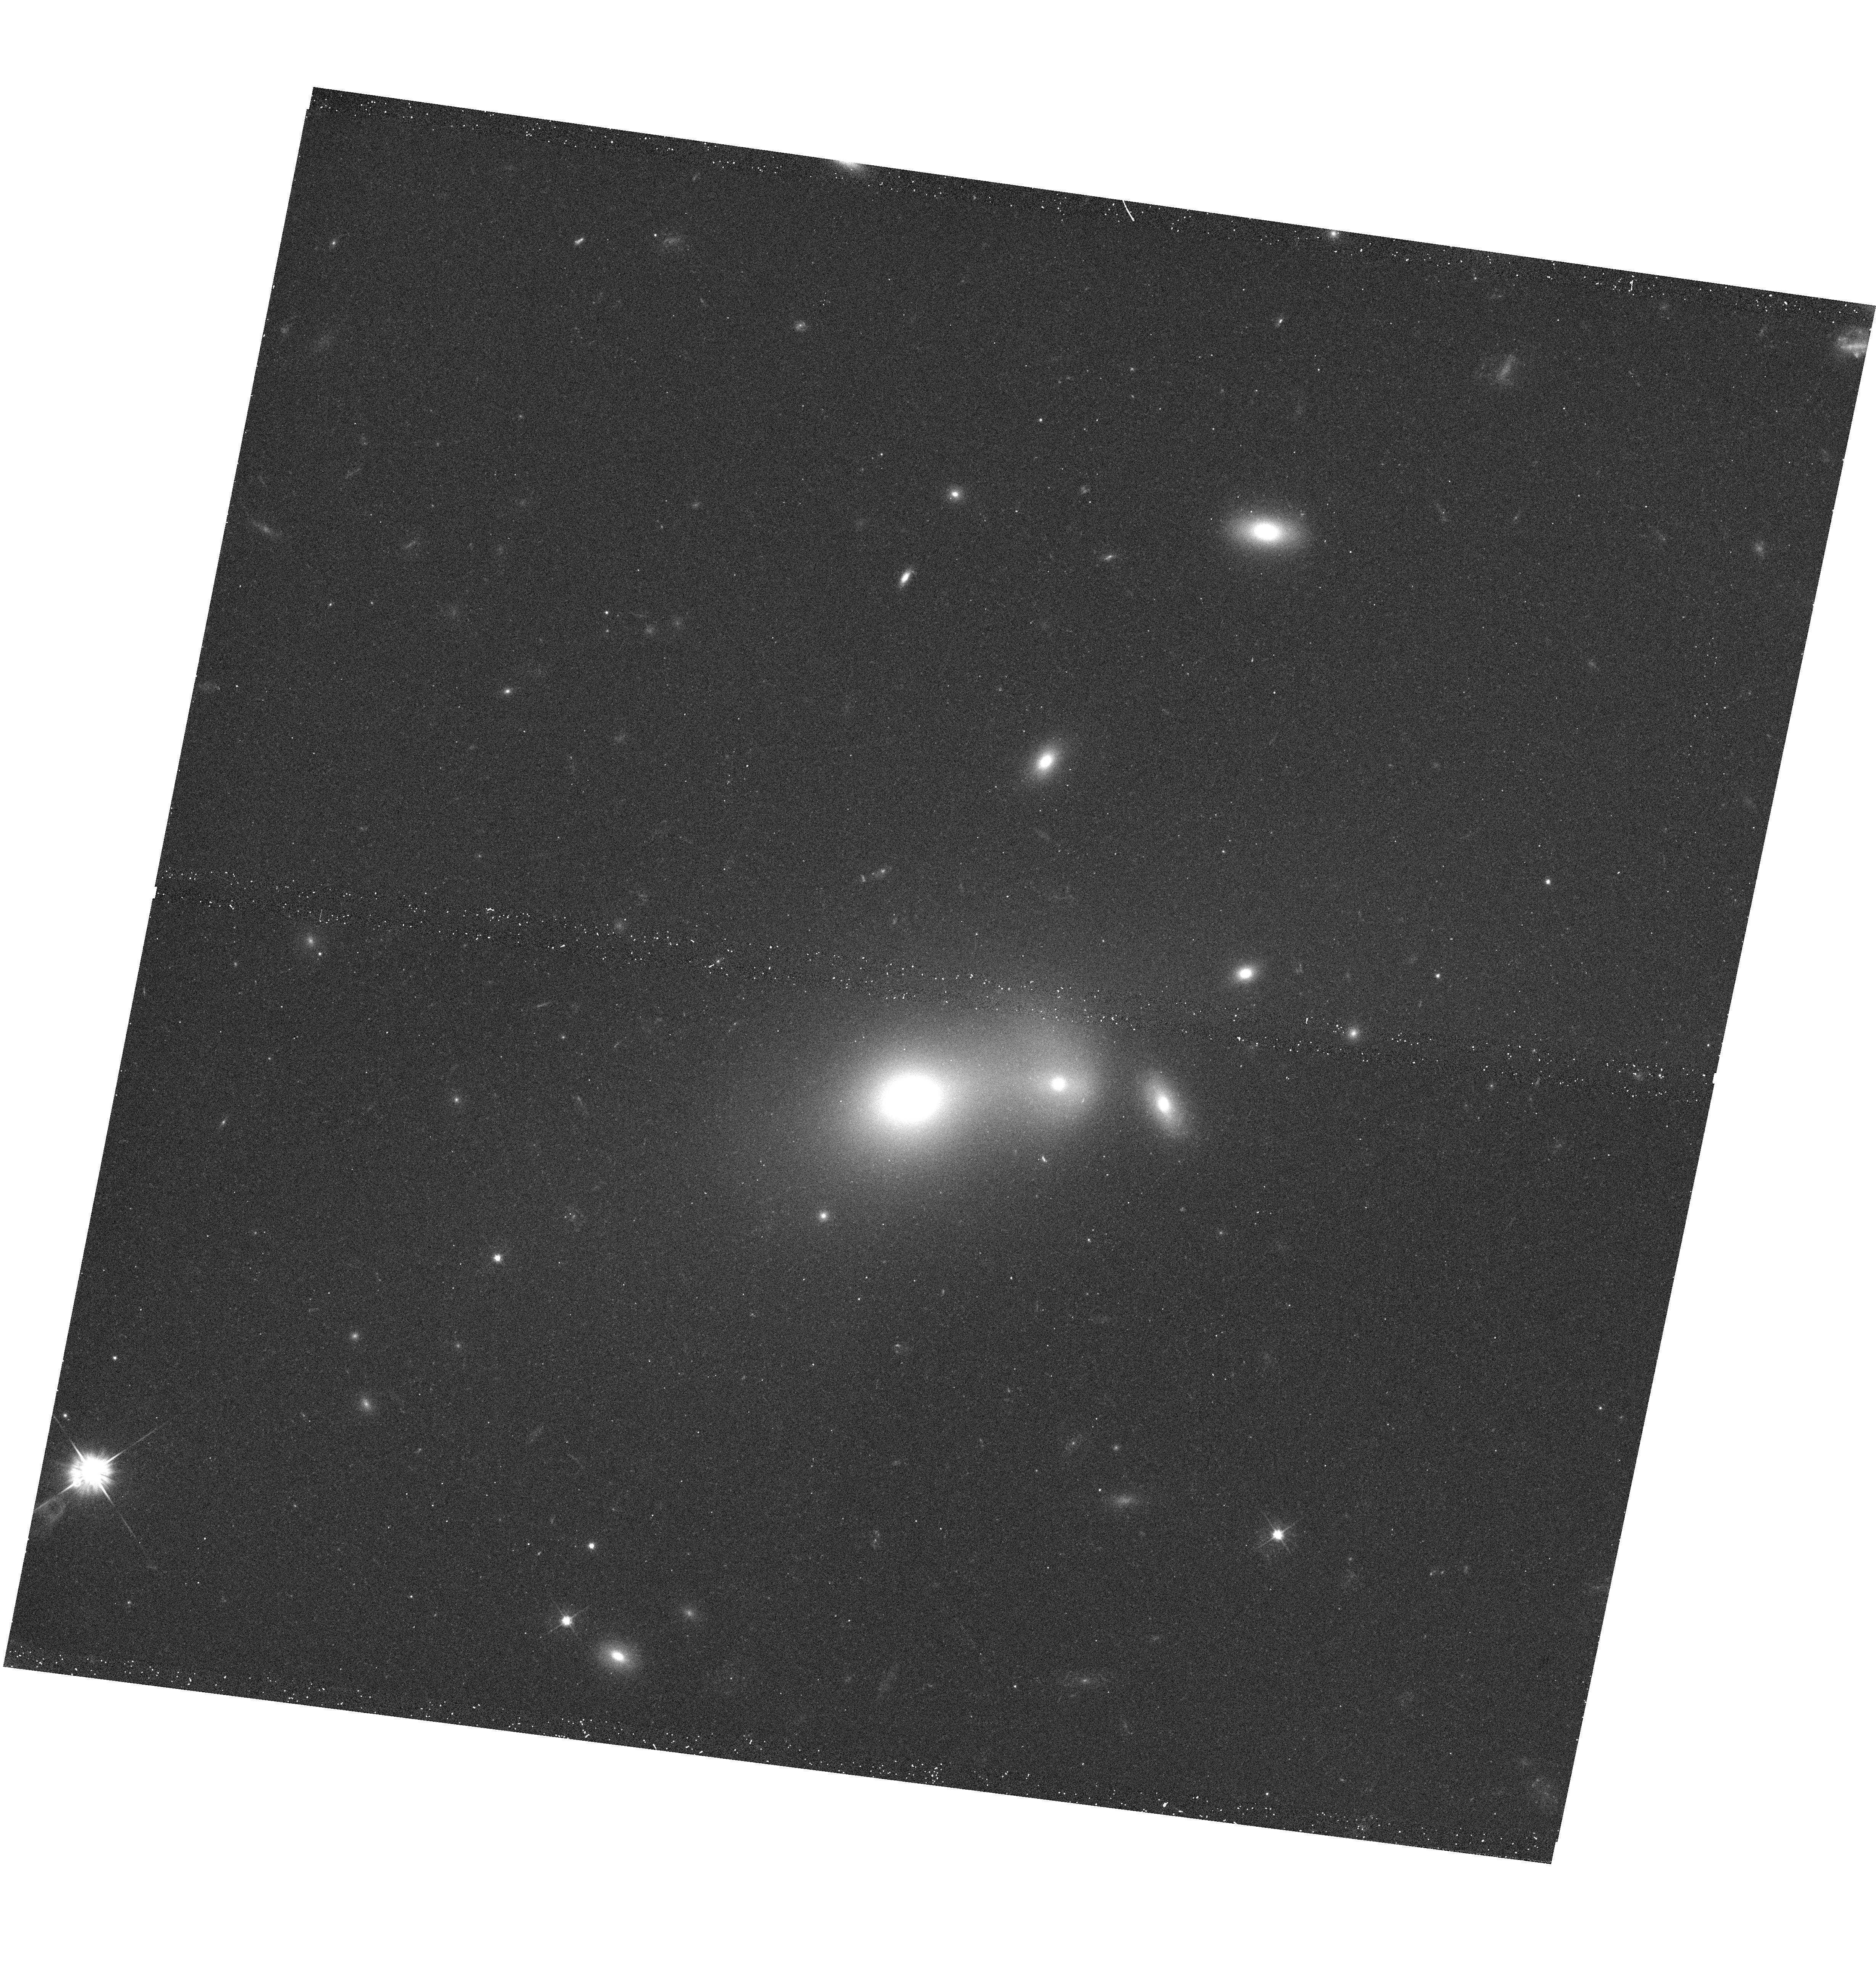
Target: PKS1227+119. Instrument: WFC3/UVIS. Filter: F555W. Exposure: 12 min. Observation ID: hst_11835_02_wfc3_uvis_f555w_ib8q02

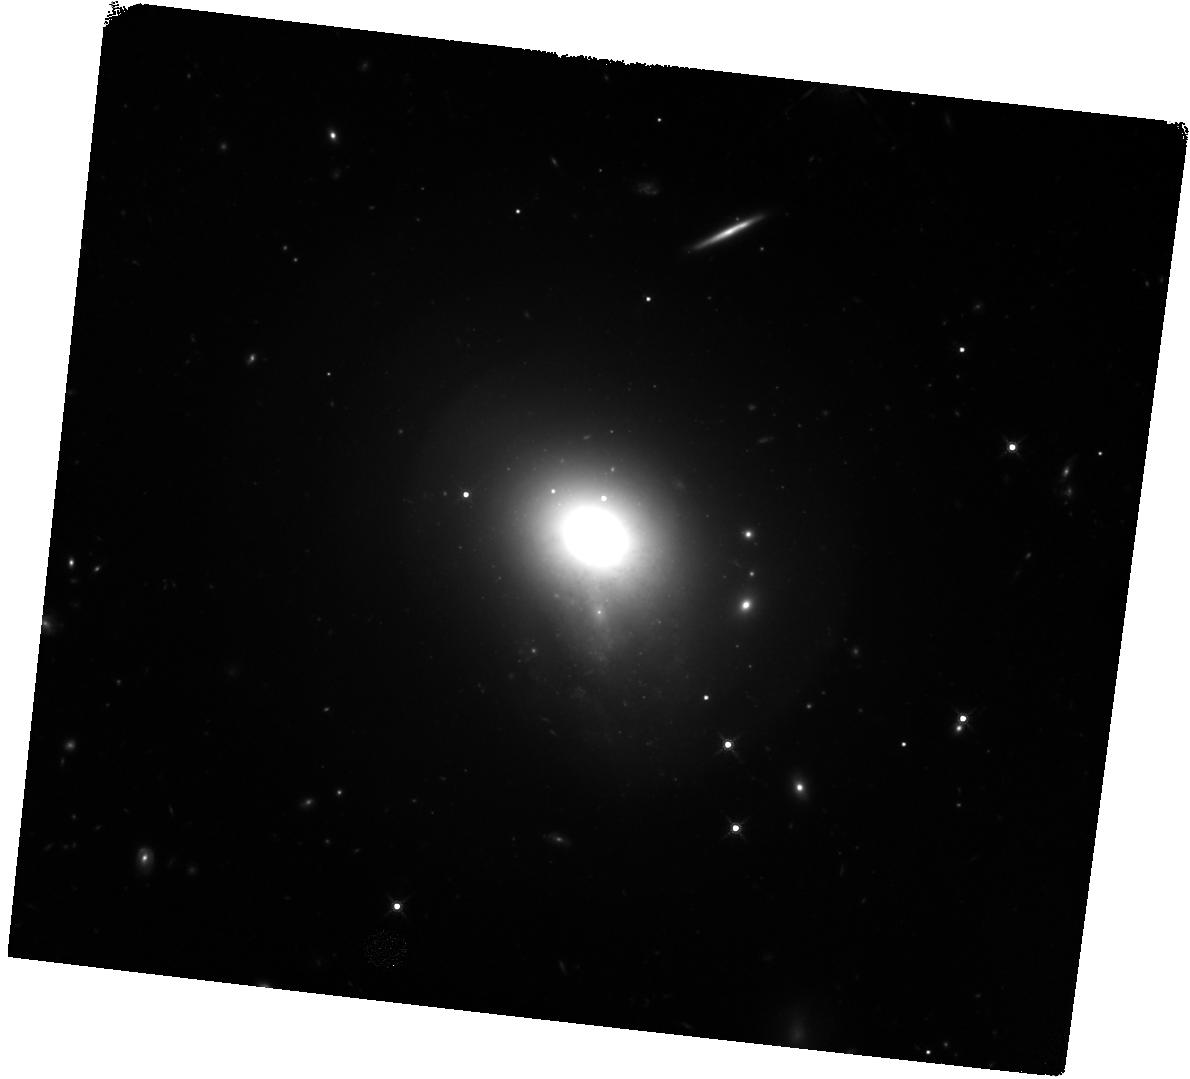
Target: DA240. Instrument: WFC3/IR. Filter: F160W. Exposure: 47 min. Observation ID: hst_11835_04_wfc3_ir_f160w_ib8q04

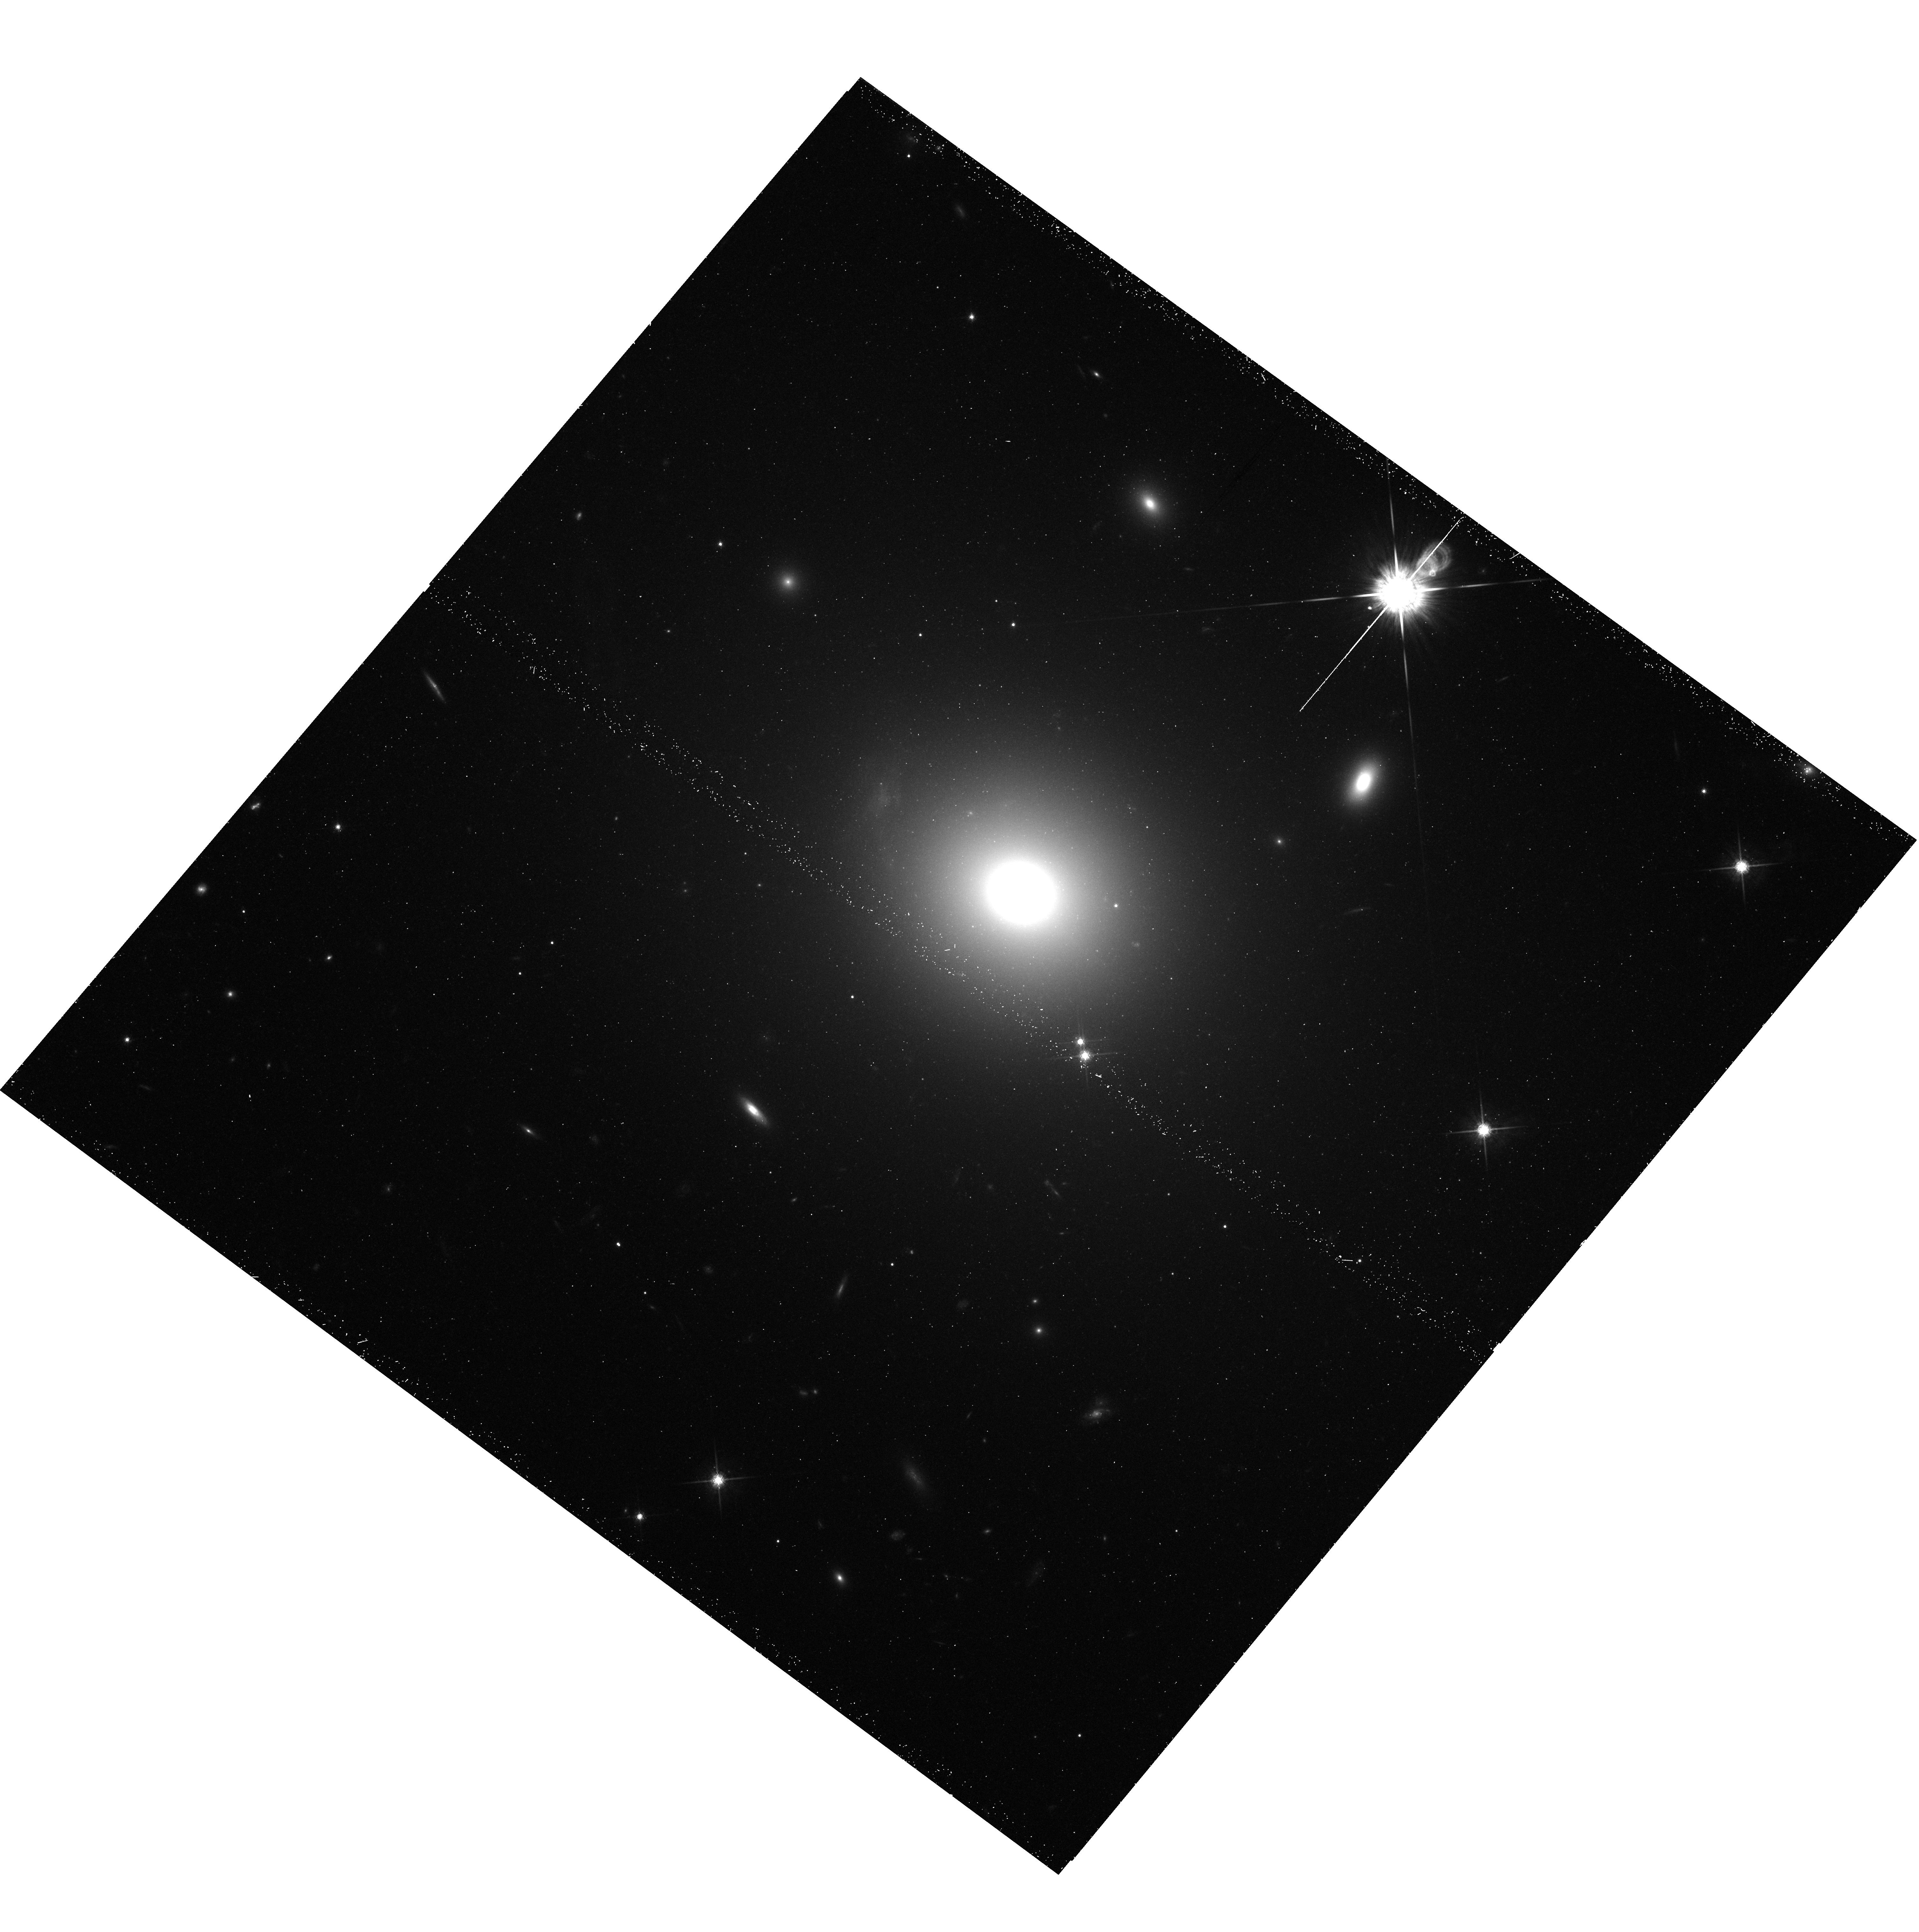
Target: NGC-7385. Instrument: WFC3/UVIS. Filter: F775W. Exposure: 27 min. Observation ID: hst_11835_01_wfc3_uvis_f775w_ib8q01

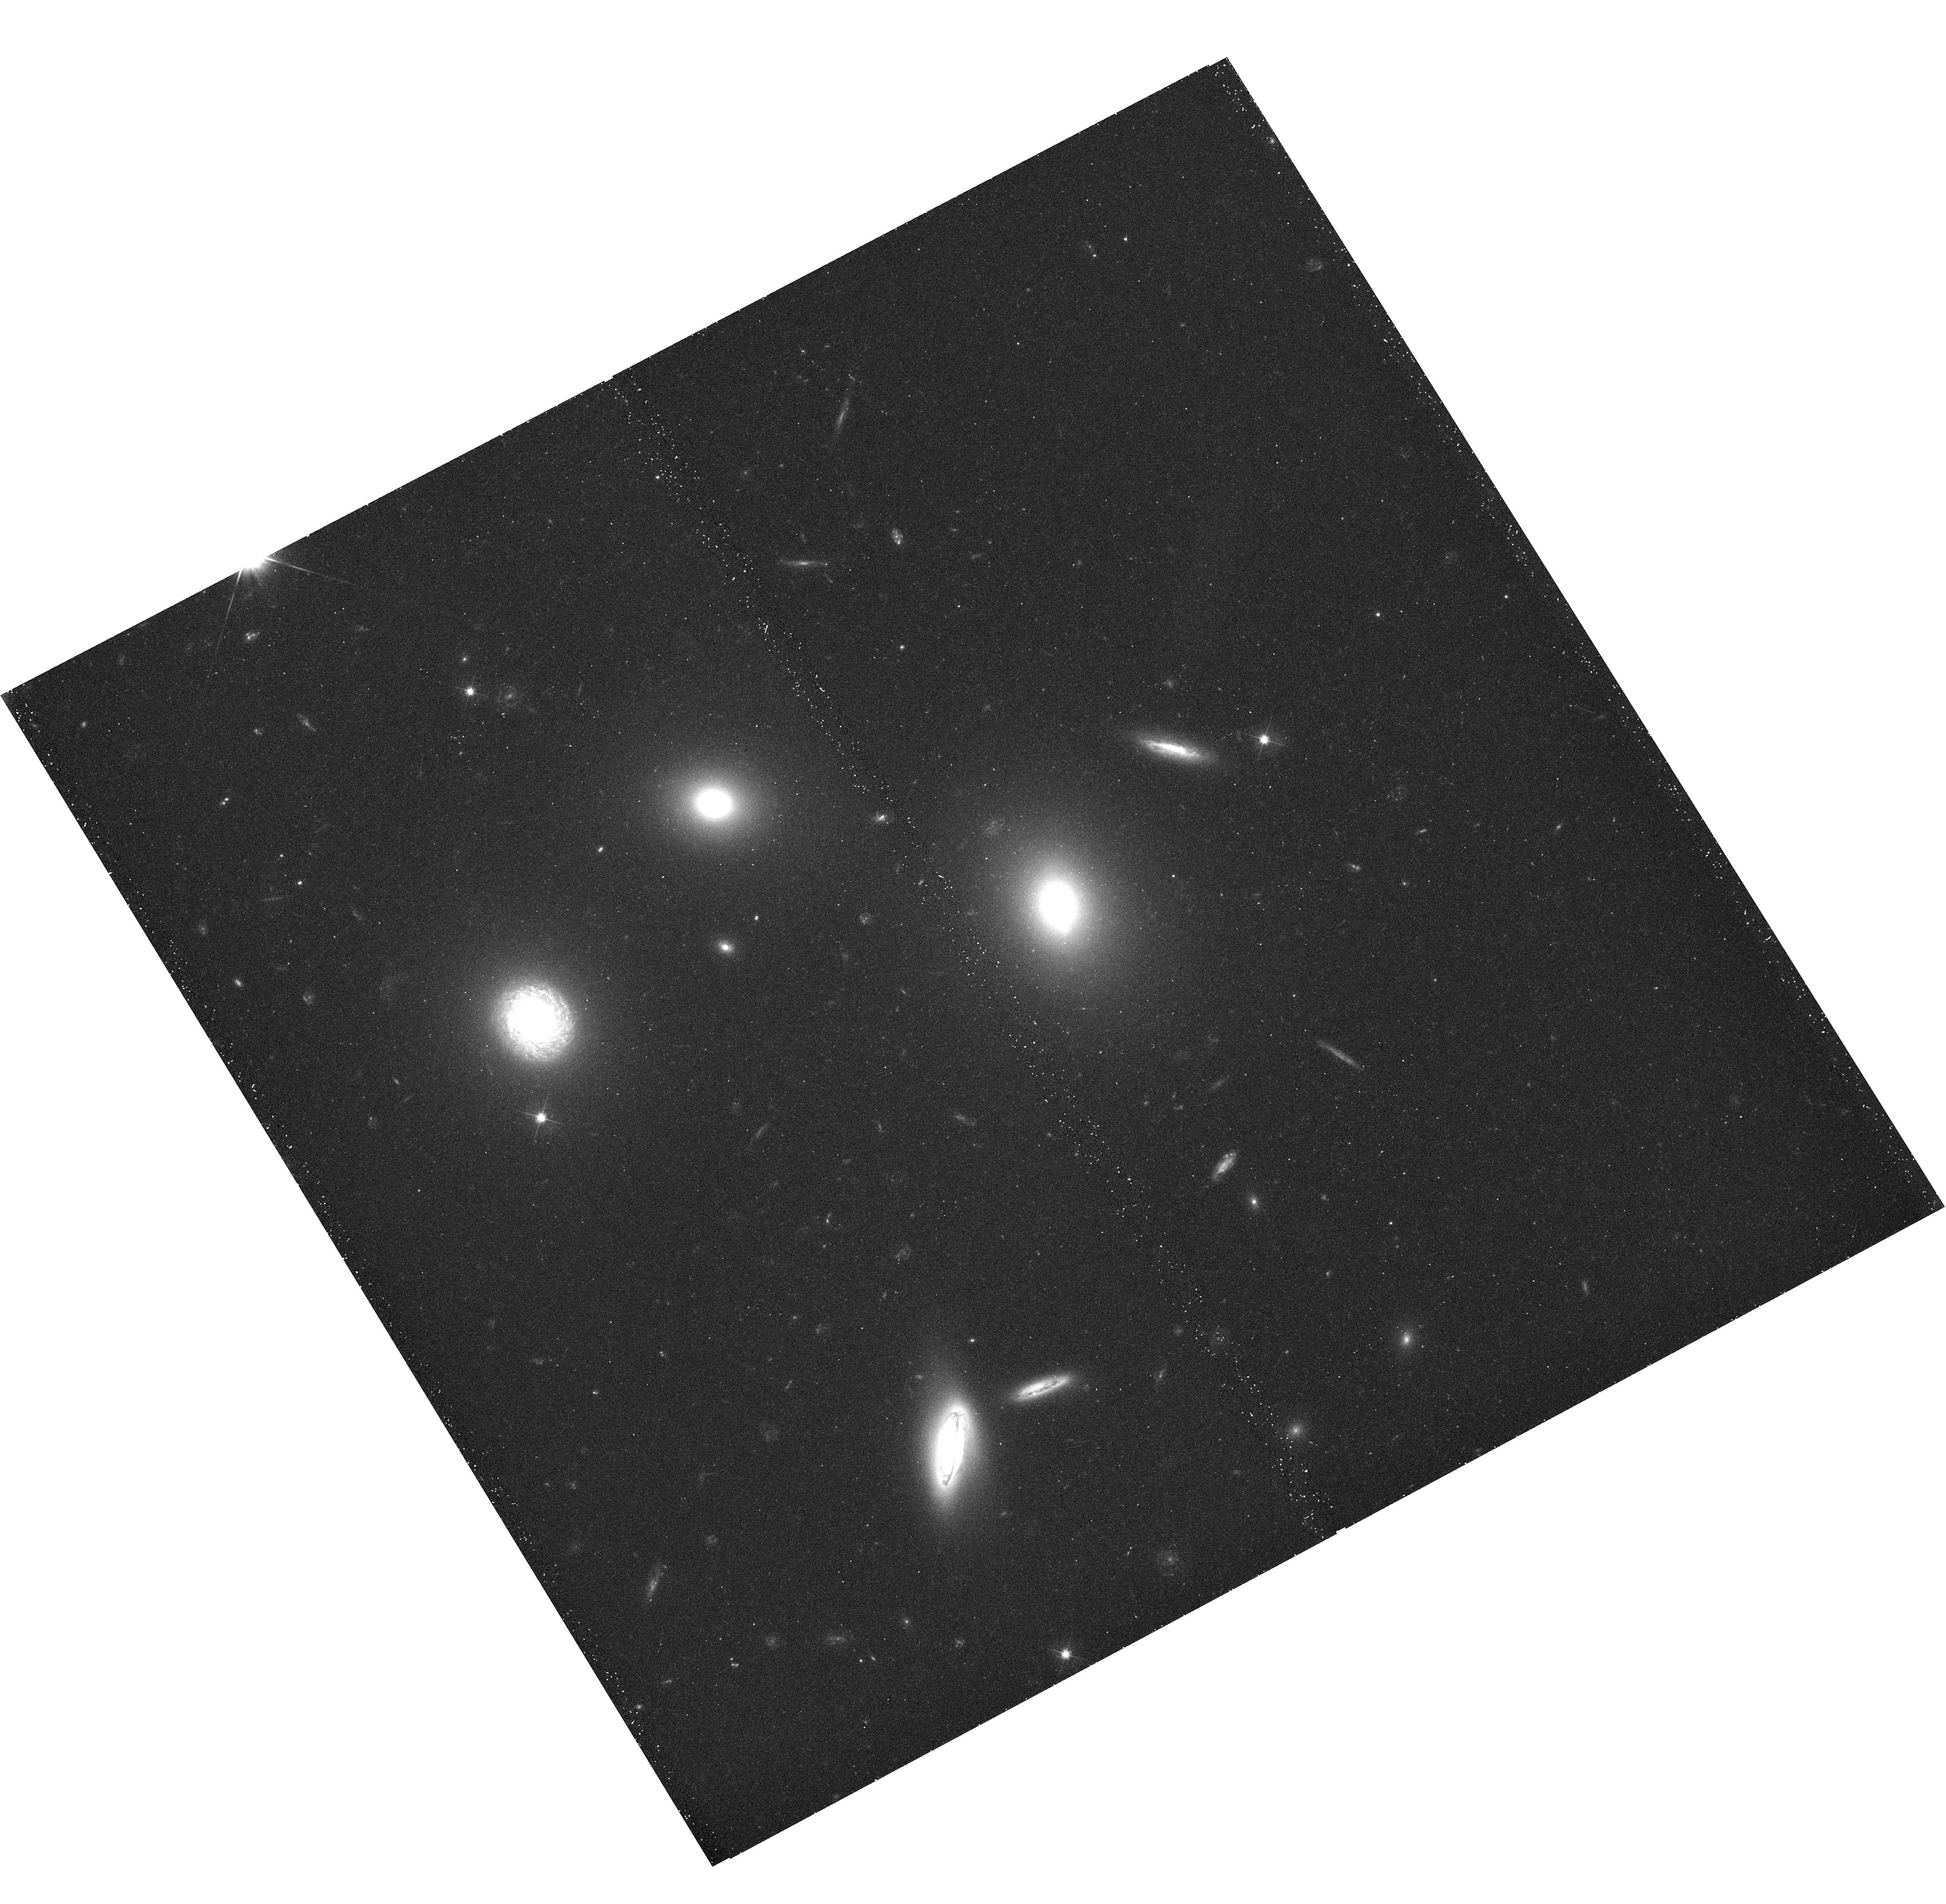
Target: 4C73.08. Instrument: WFC3/UVIS. Filter: F555W. Exposure: 16 min. Observation ID: hst_11835_03_wfc3_uvis_f555w_ib8q03

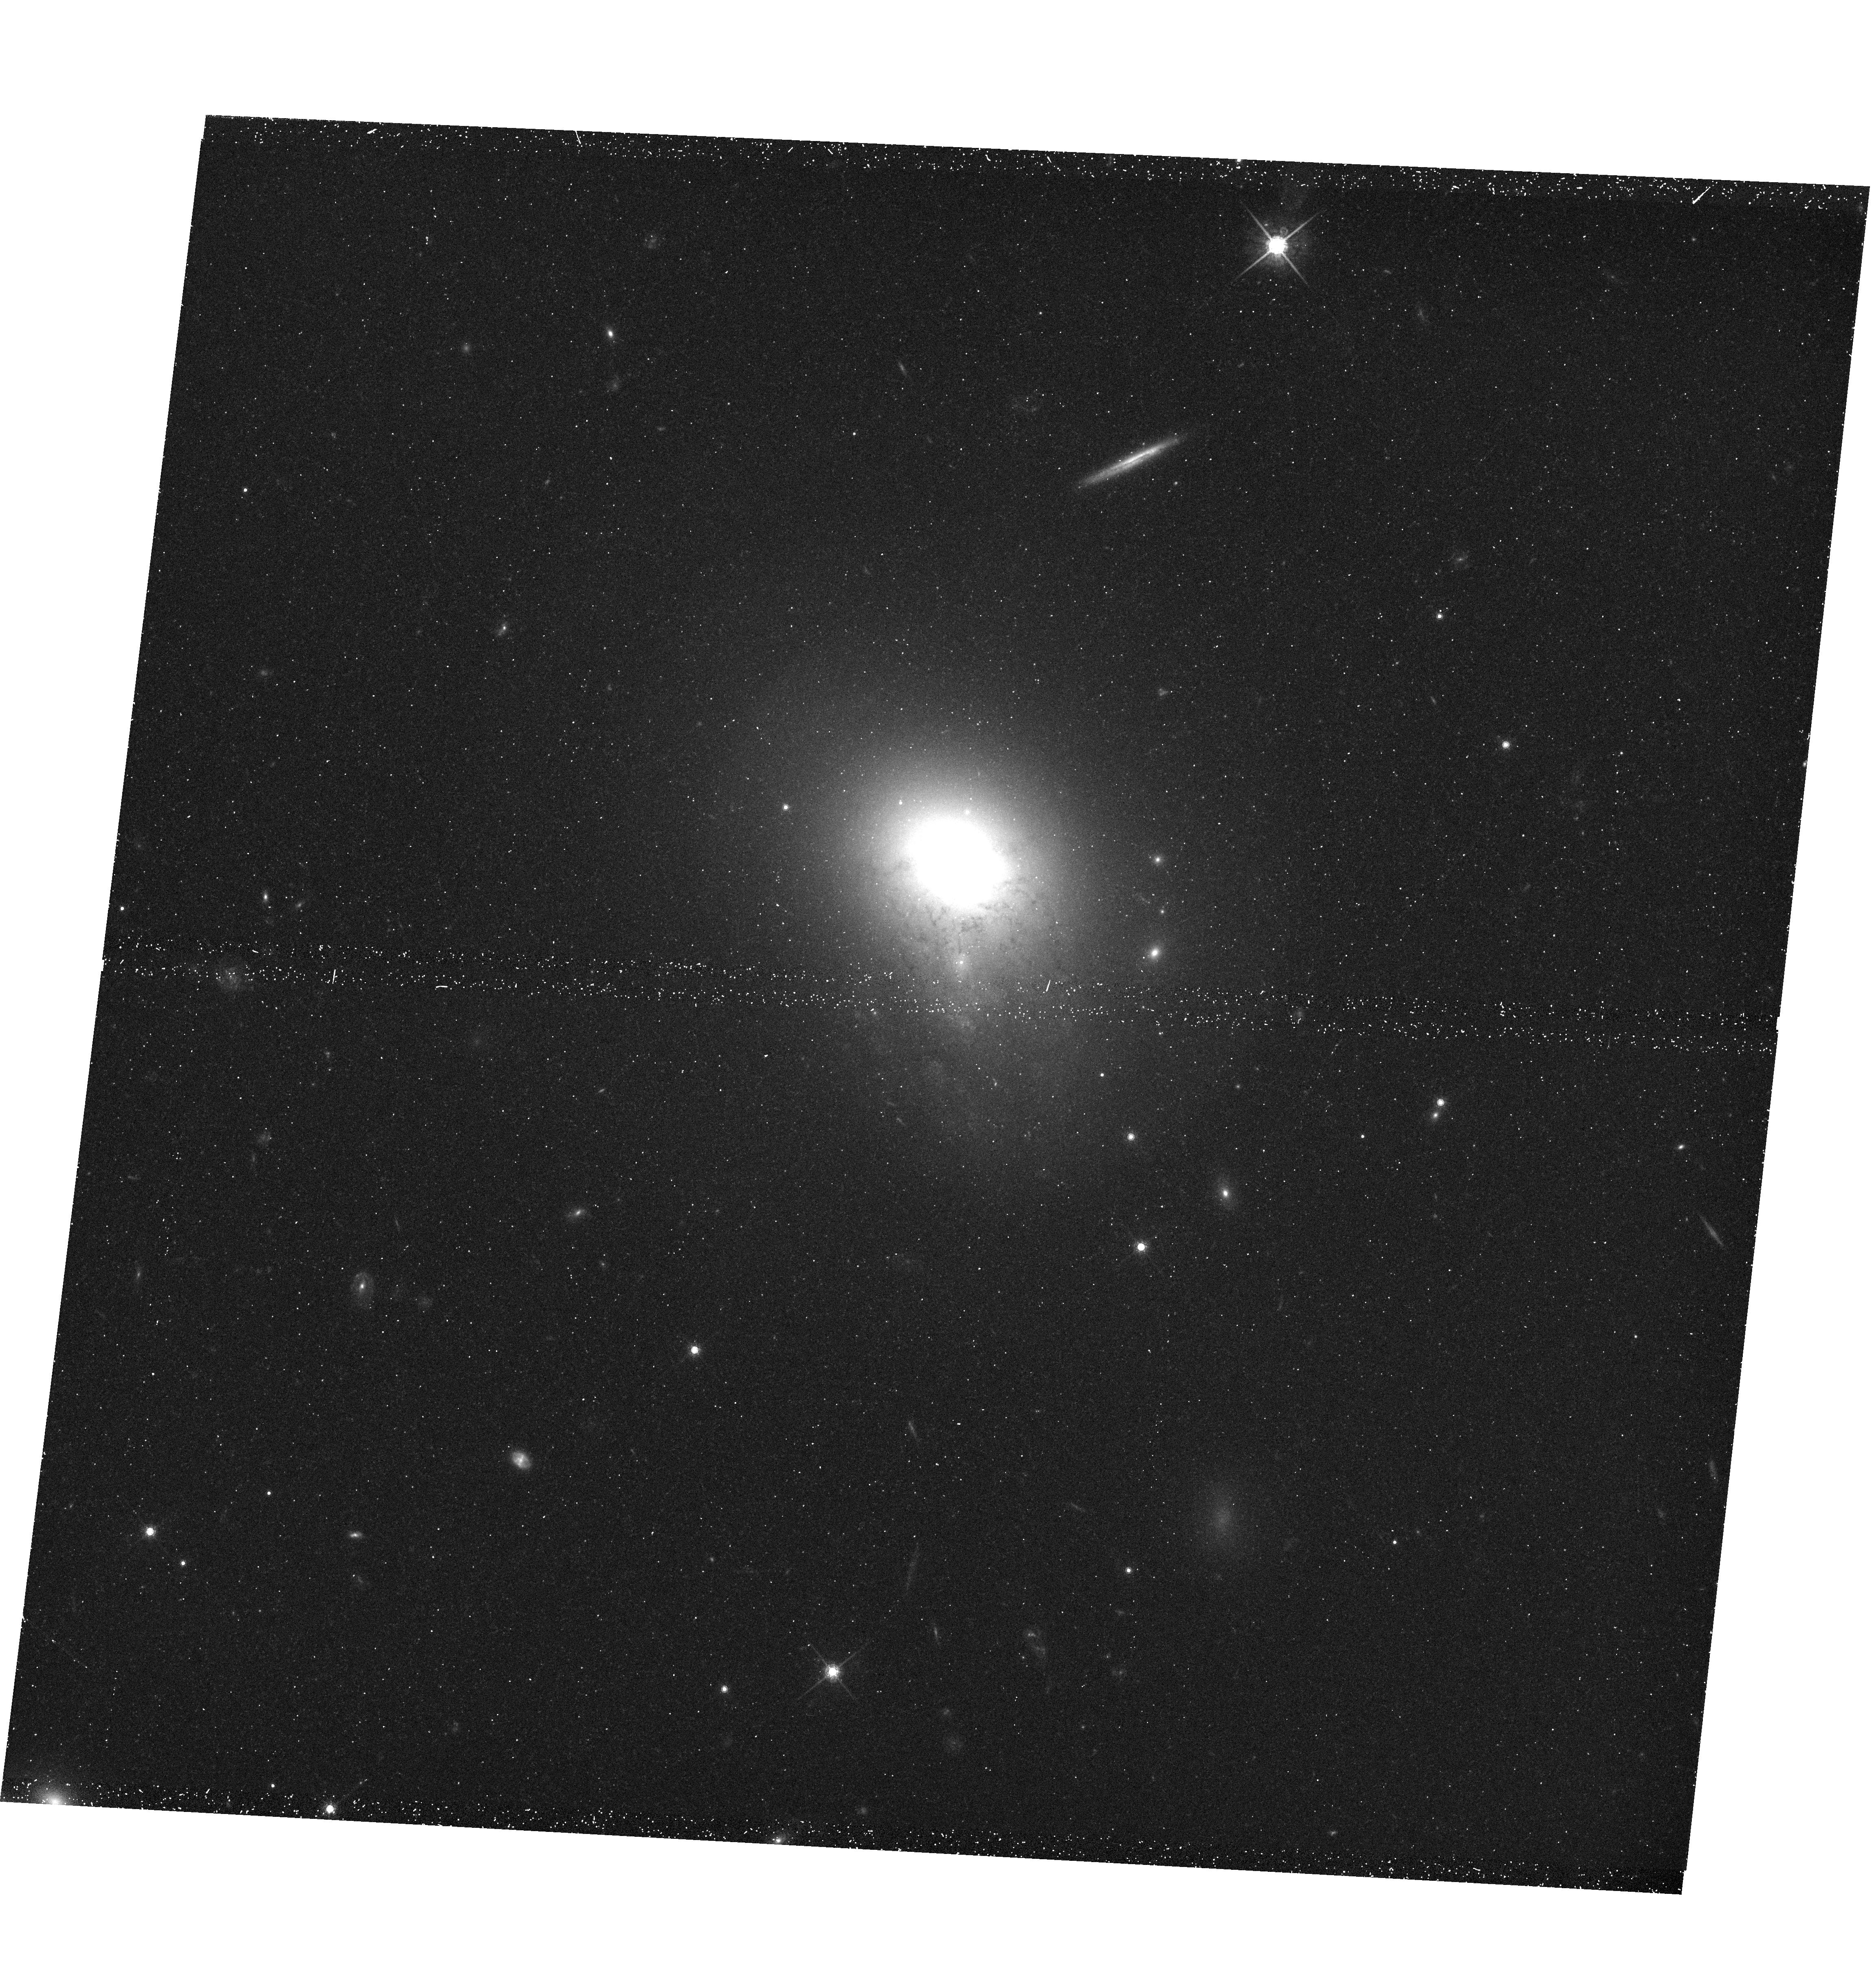
Target: DA240. Instrument: WFC3/UVIS. Filter: F775W. Exposure: 28 min. Observation ID: hst_11835_04_wfc3_uvis_f775w_ib8q04

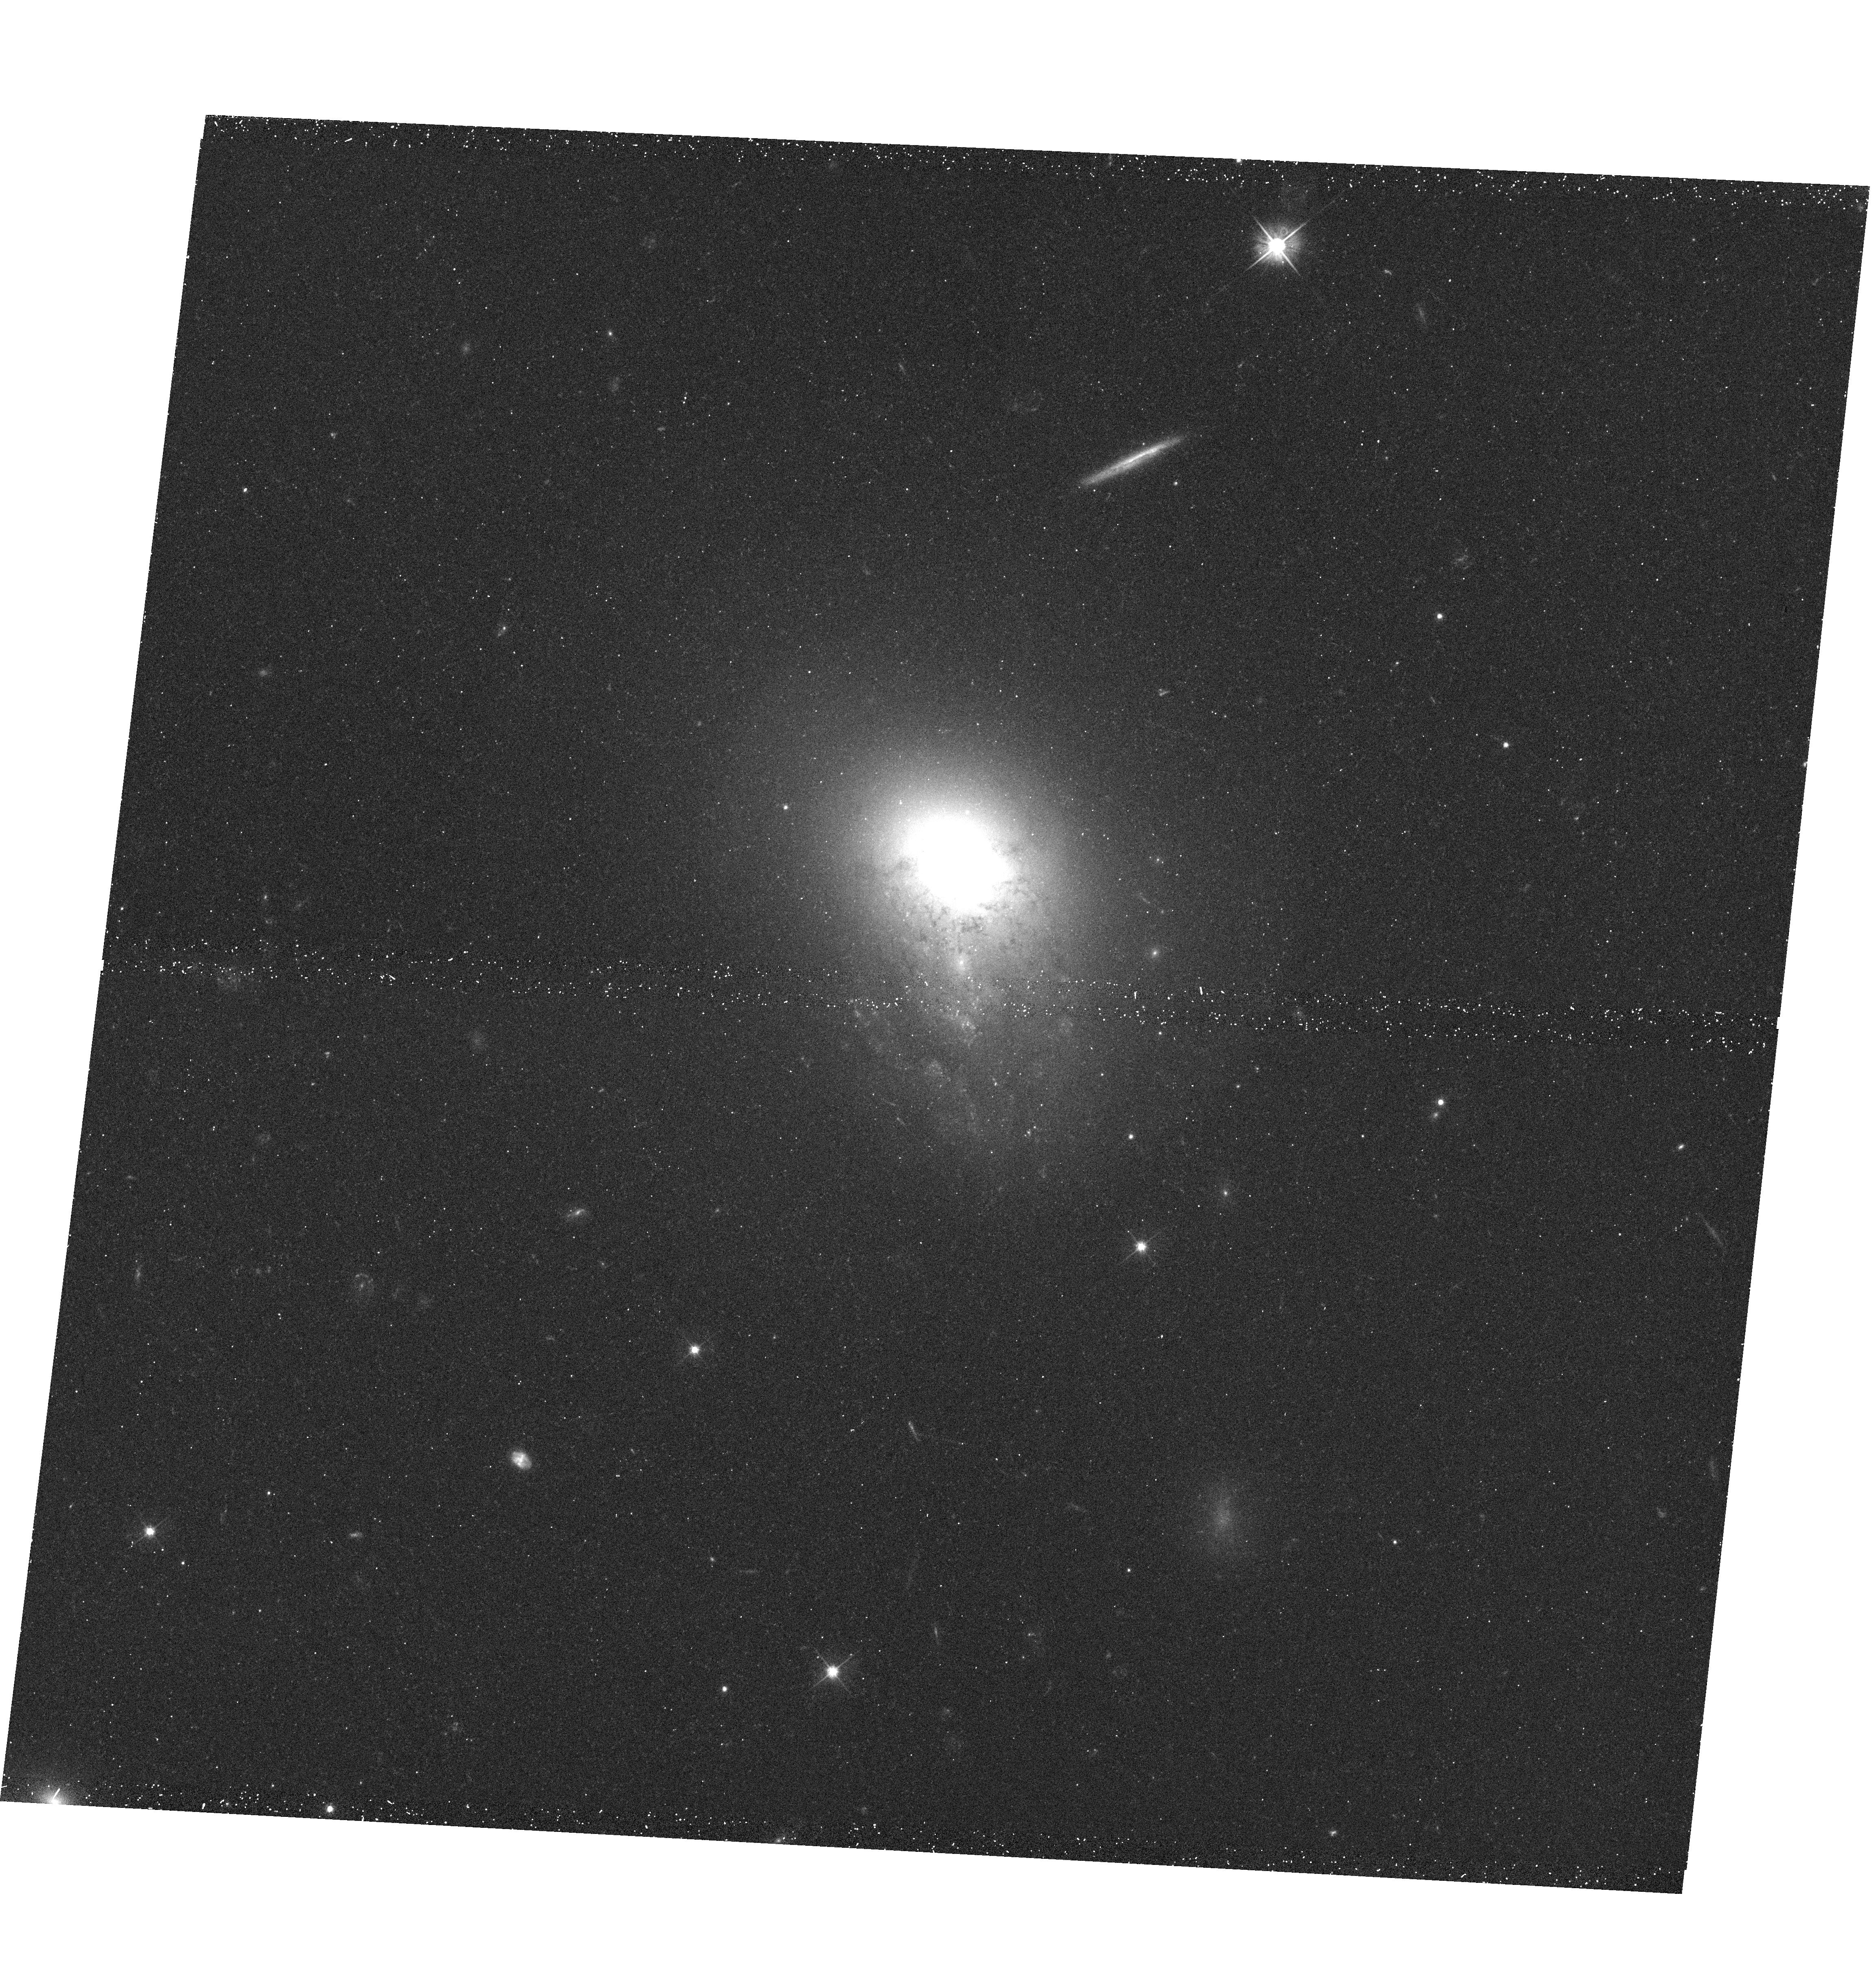
Target: DA240. Instrument: WFC3/UVIS. Filter: F555W. Exposure: 15 min. Observation ID: hst_11835_04_wfc3_uvis_f555w_ib8q04

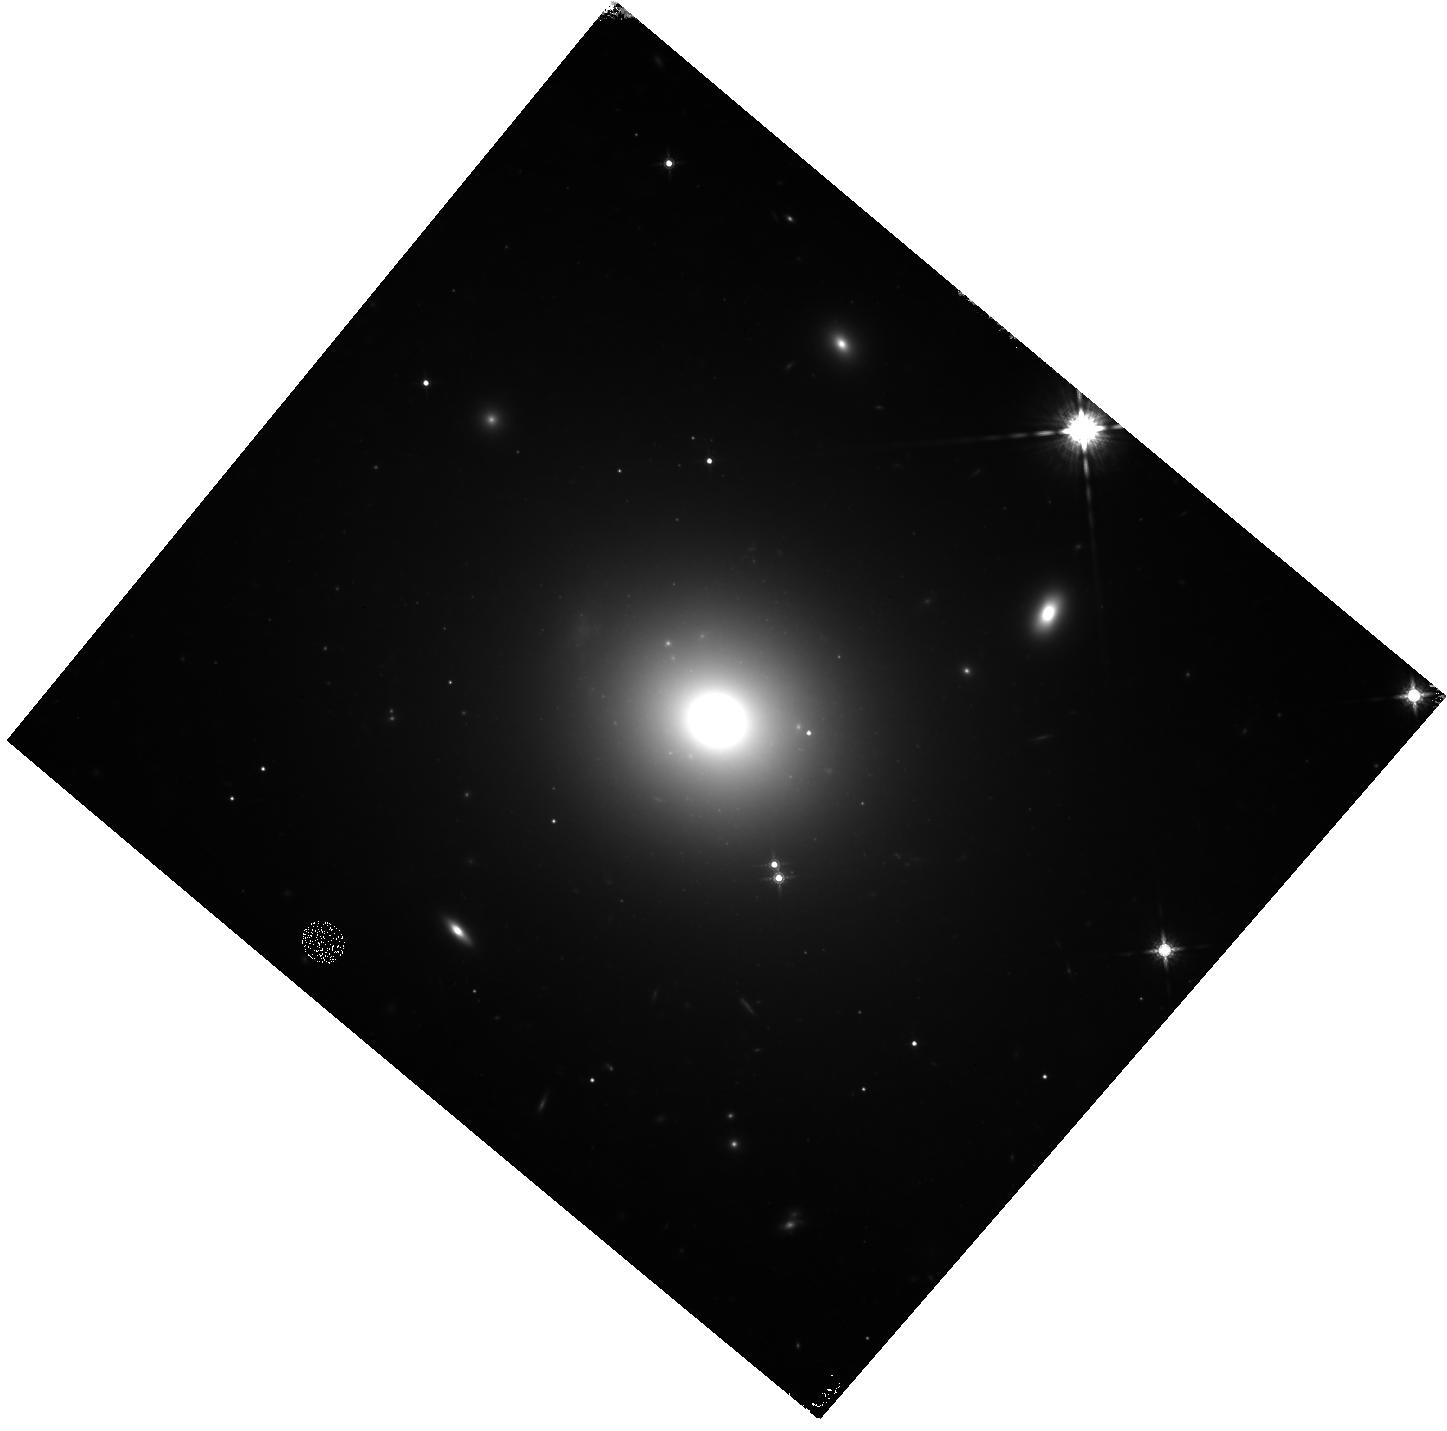
Target: NGC-7385. Instrument: WFC3/IR. Filter: F160W. Exposure: 43 min. Observation ID: hst_11835_01_wfc3_ir_f160w_ib8q01

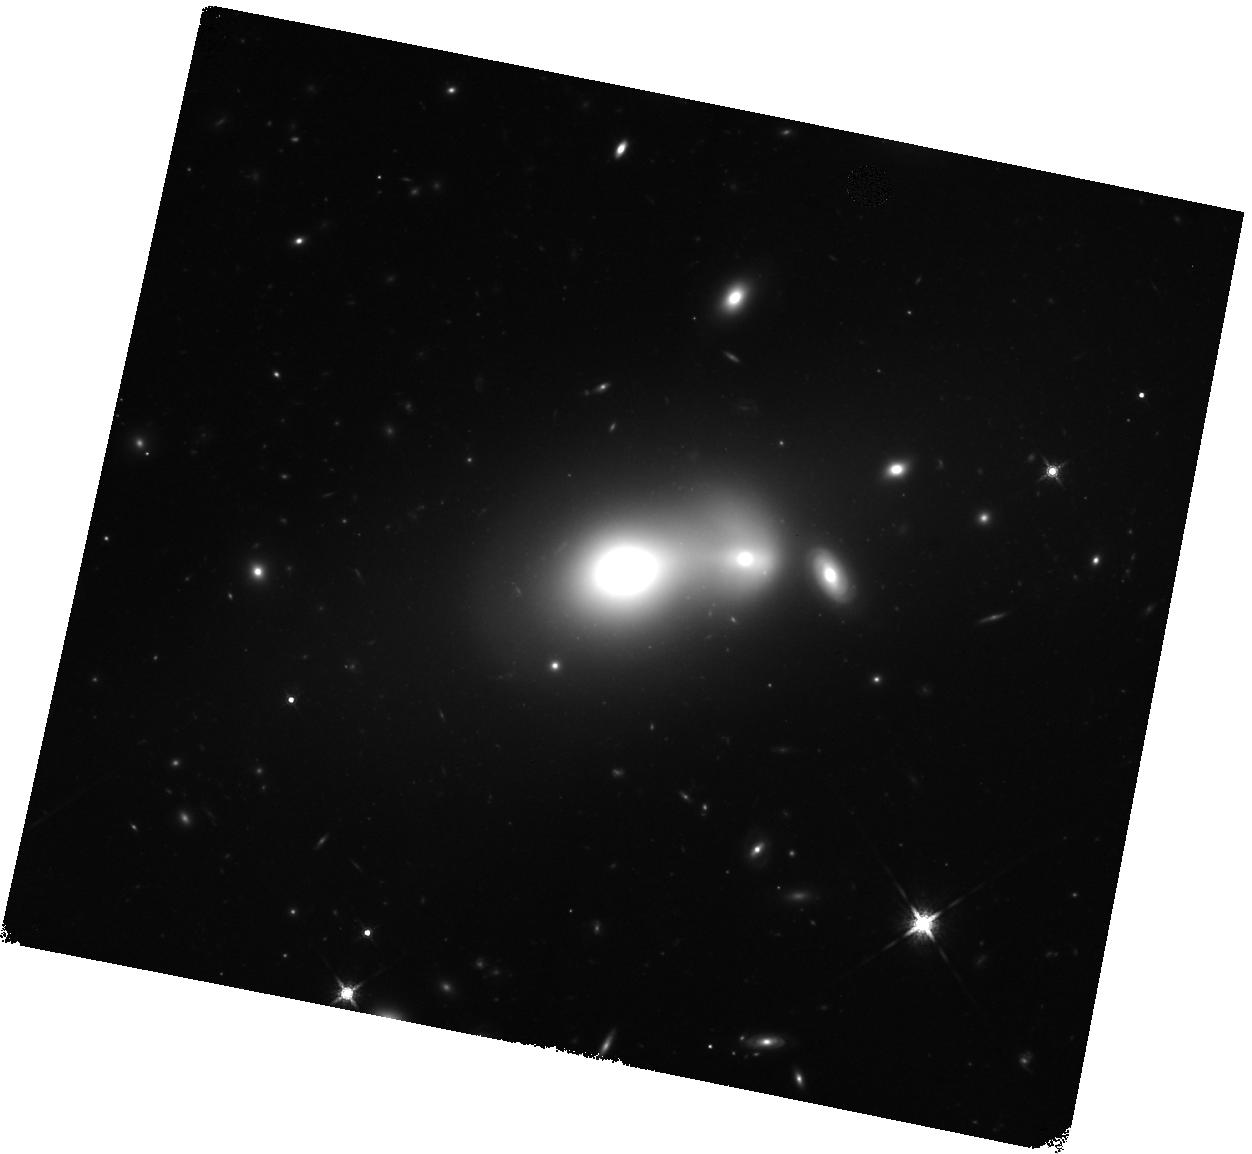
Target: PKS1227+119. Instrument: WFC3/IR. Filter: F160W. Exposure: 43 min. Observation ID: hst_11835_02_wfc3_ir_f160w_ib8q02

The multi-faceted X-ray activity of low-redshift active galaxies (PI: Birkinshaw, Mark)

We propose ACIS-I observations of Chandra-unobserved low-redshift 3CRR active galaxies and their environments. The data will complete Chandra observations of 3CRR at z < 0.1, making the sample useful for statistical studies. Only Chandra can resolve the multiple components of these sources, as is needed for an improved understanding of source physics and gas heating. The imaging and spectroscopy of cores, jets, hot spots, and atmospheres will be of permanent legacy value. We will use the data to investigate particle acceleration, interactions between radio plasma and the ISM and IGM, the emission mechanisms of hot spots, and AGN fueling. Comparison with our complete Spitzer coverage and HST images will aid interpretation. The dataset will be made public immediately.